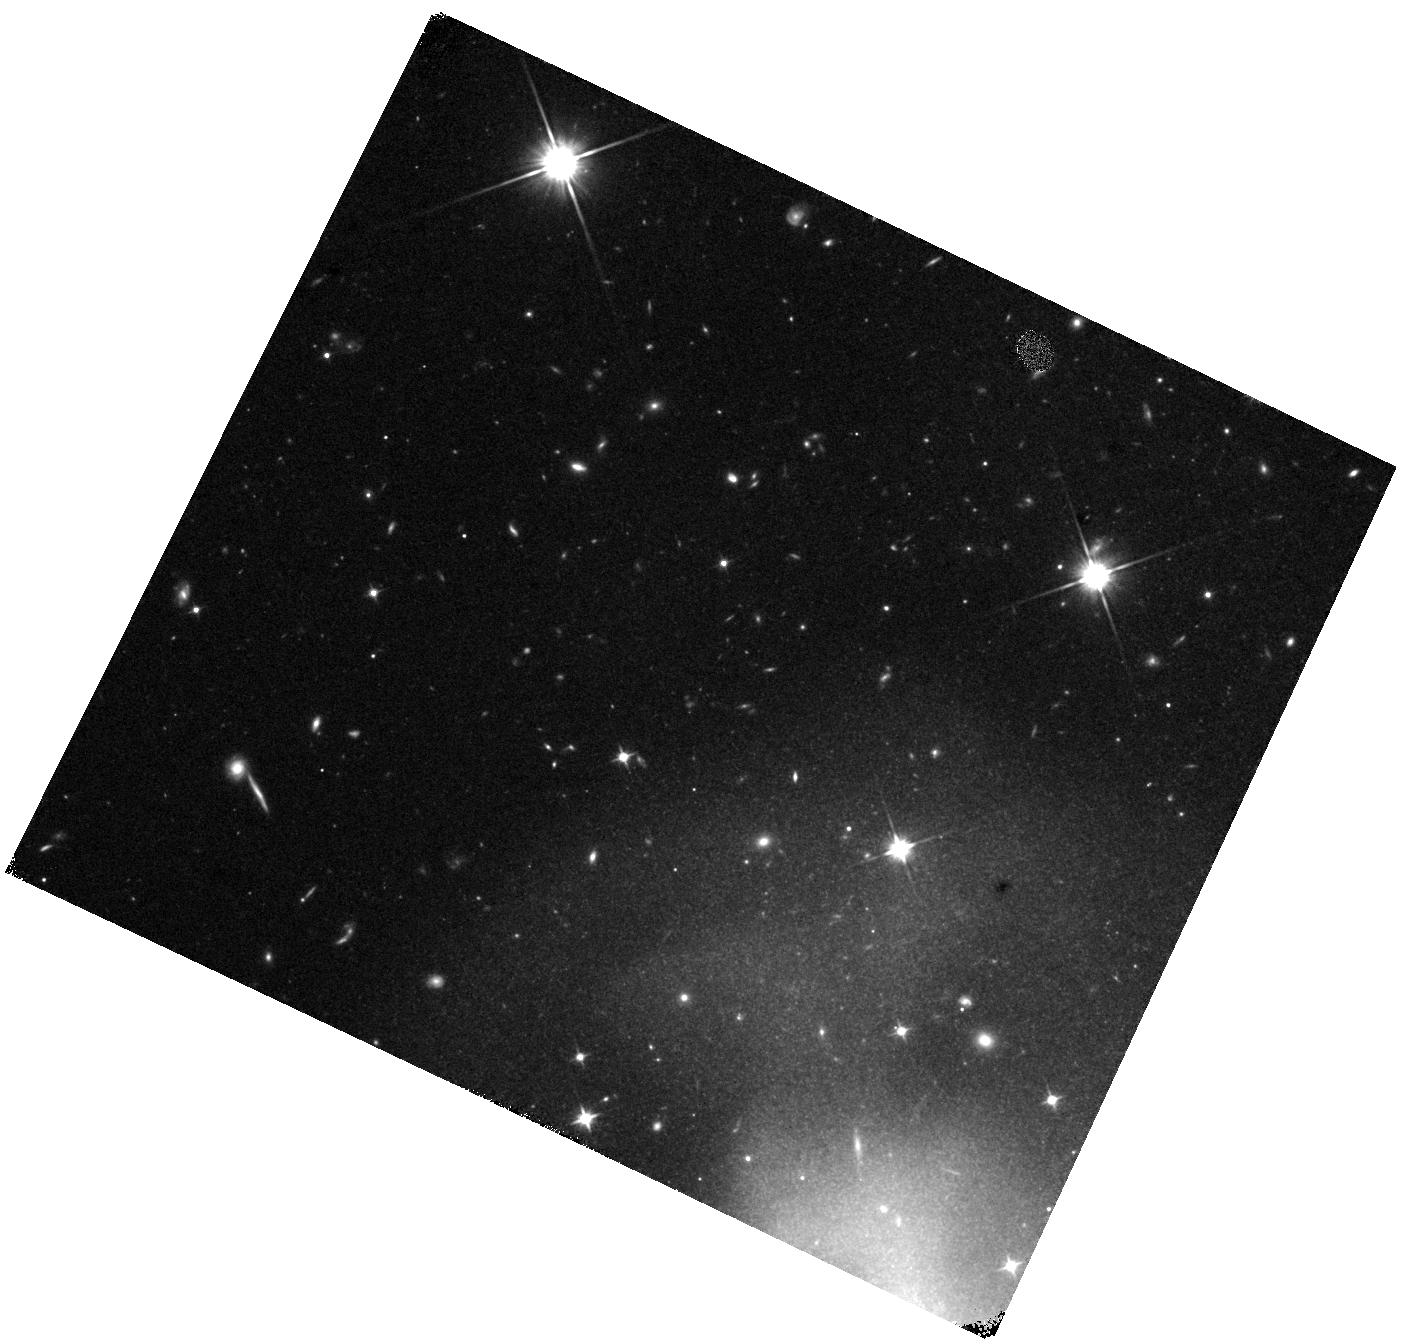
Target: SN-2023BEE
Instrument: WFC3/IR
Filter: F110W
Exposure: 15 min
Observation ID: hst_18018_03_wfc3_ir_f110w_ifo703

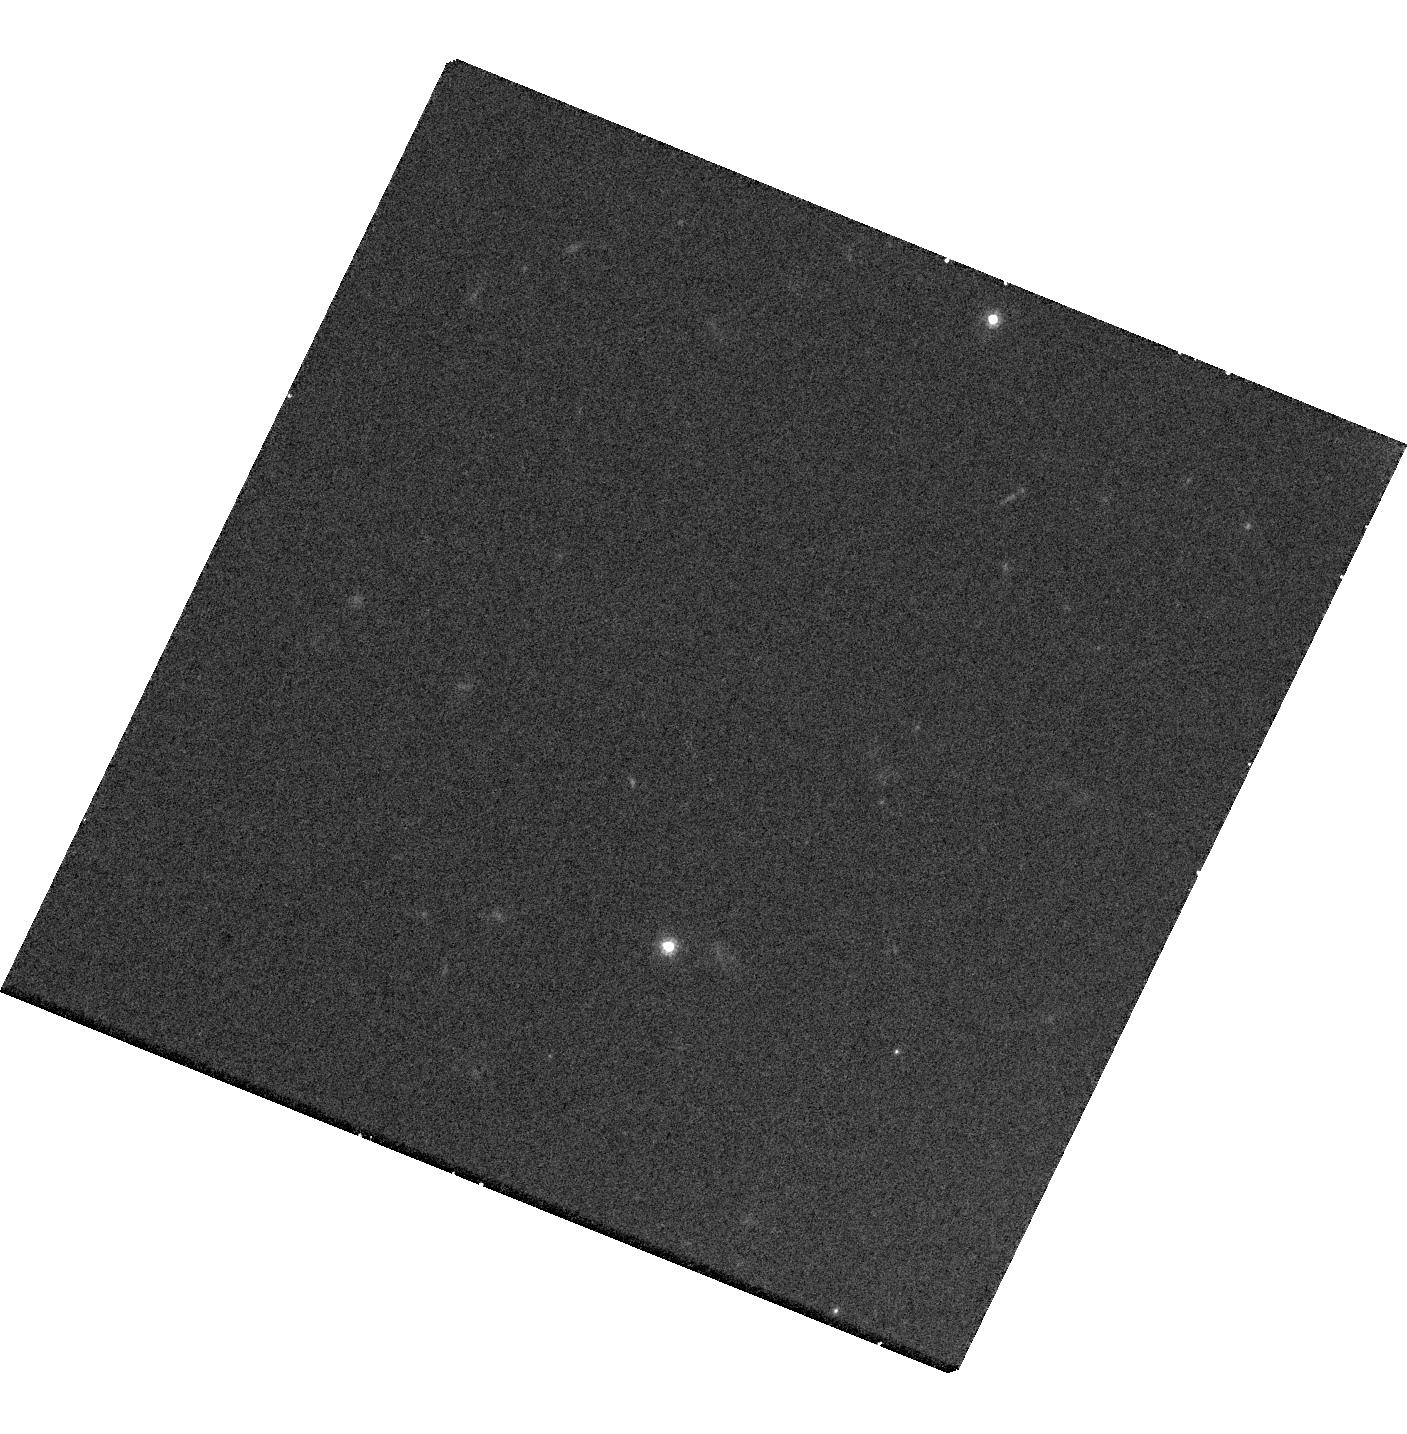
Target: SN-2023BEE
Instrument: WFC3/UVIS
Filter: F814W
Exposure: 21 min
Observation ID: hst_18018_03_wfc3_uvis_f814w_ifo703

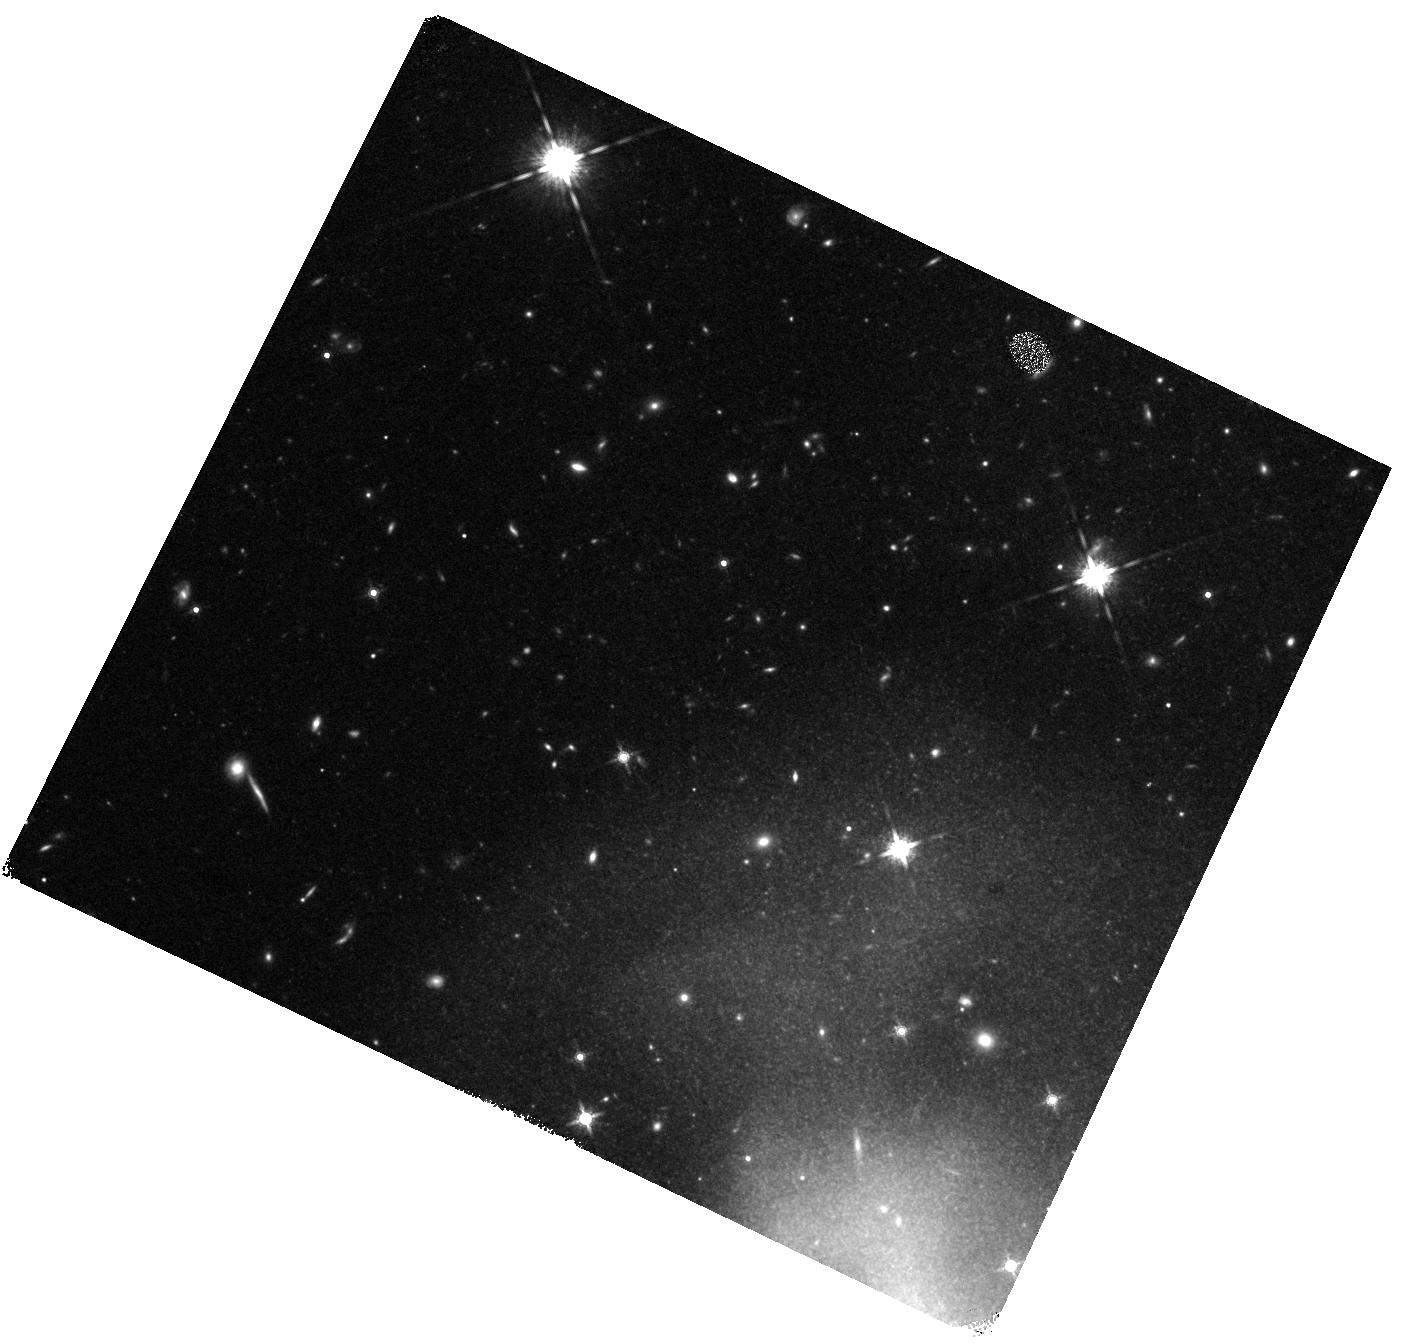
Target: SN-2023BEE
Instrument: WFC3/IR
Filter: F160W
Exposure: 22 min
Observation ID: hst_18018_03_wfc3_ir_f160w_ifo703

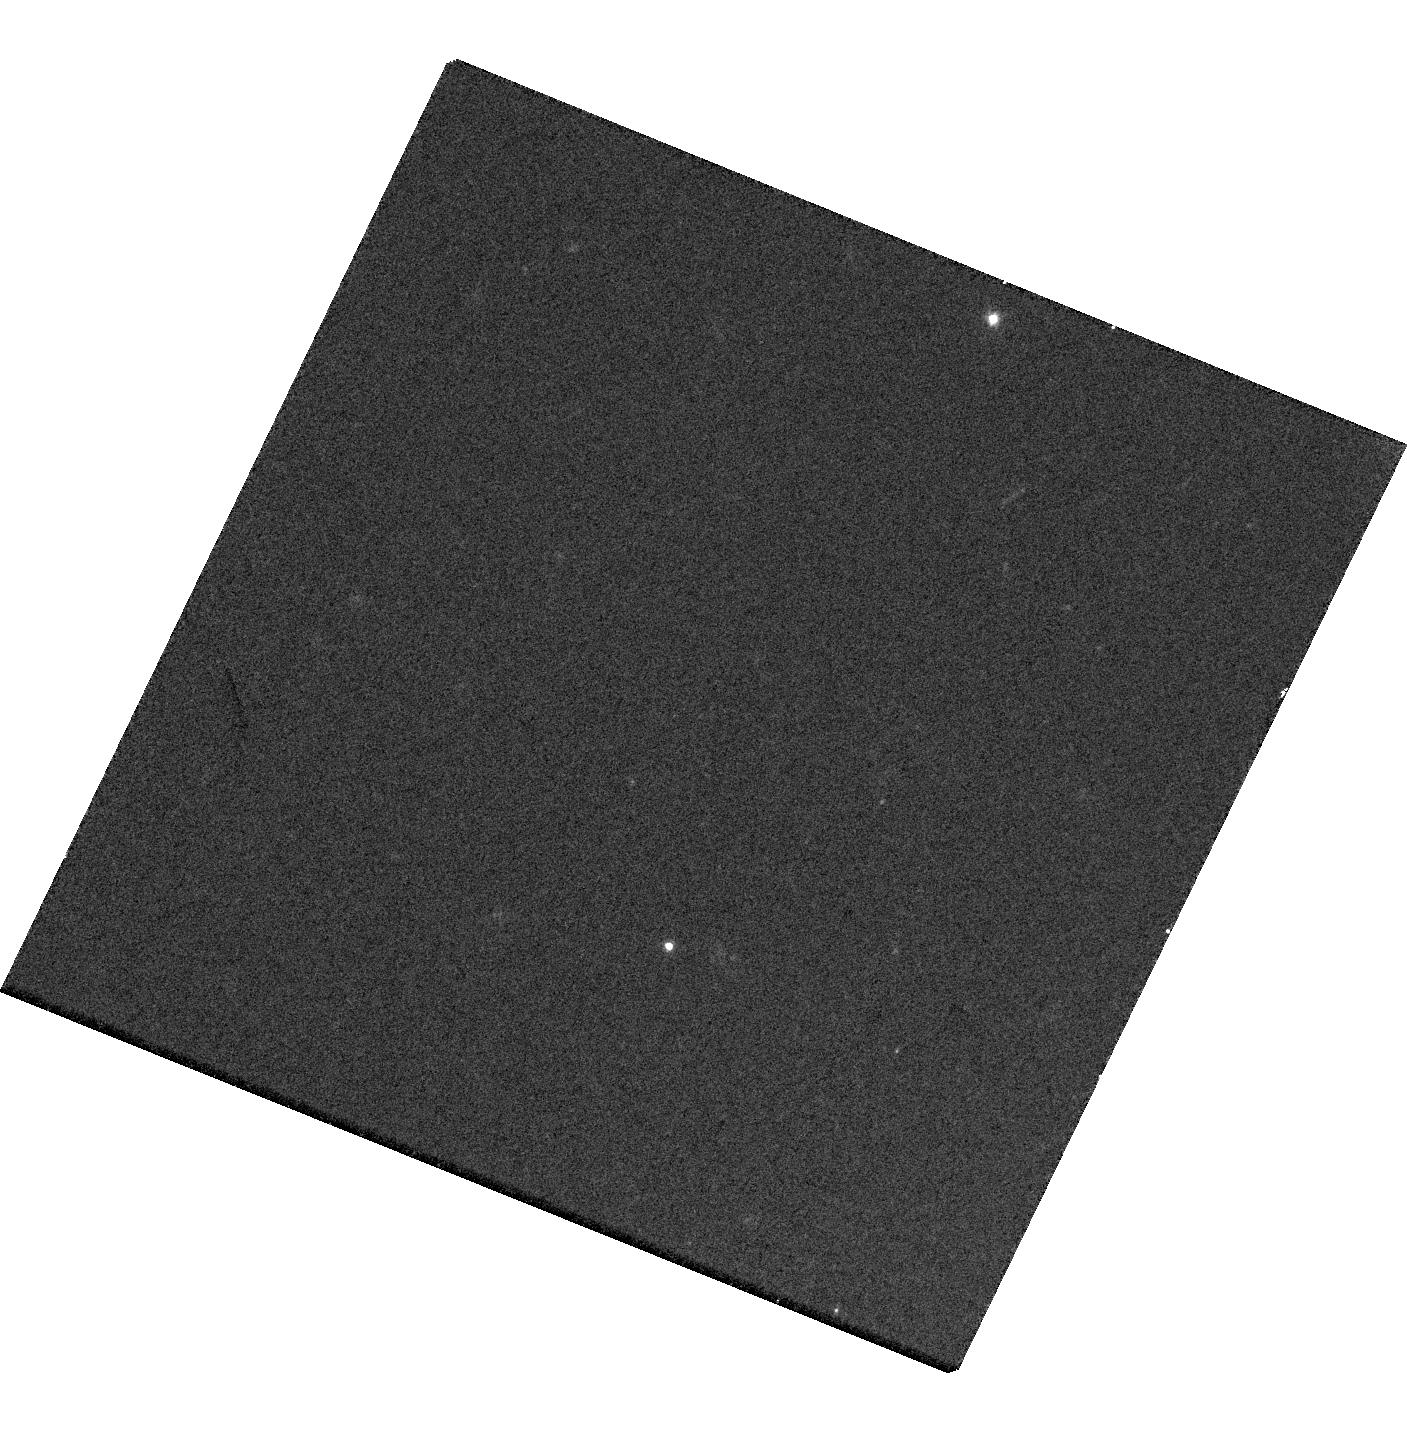
Target: SN-2023BEE
Instrument: WFC3/UVIS
Filter: F606W
Exposure: 10 min
Observation ID: hst_18018_03_wfc3_uvis_f606w_ifo703

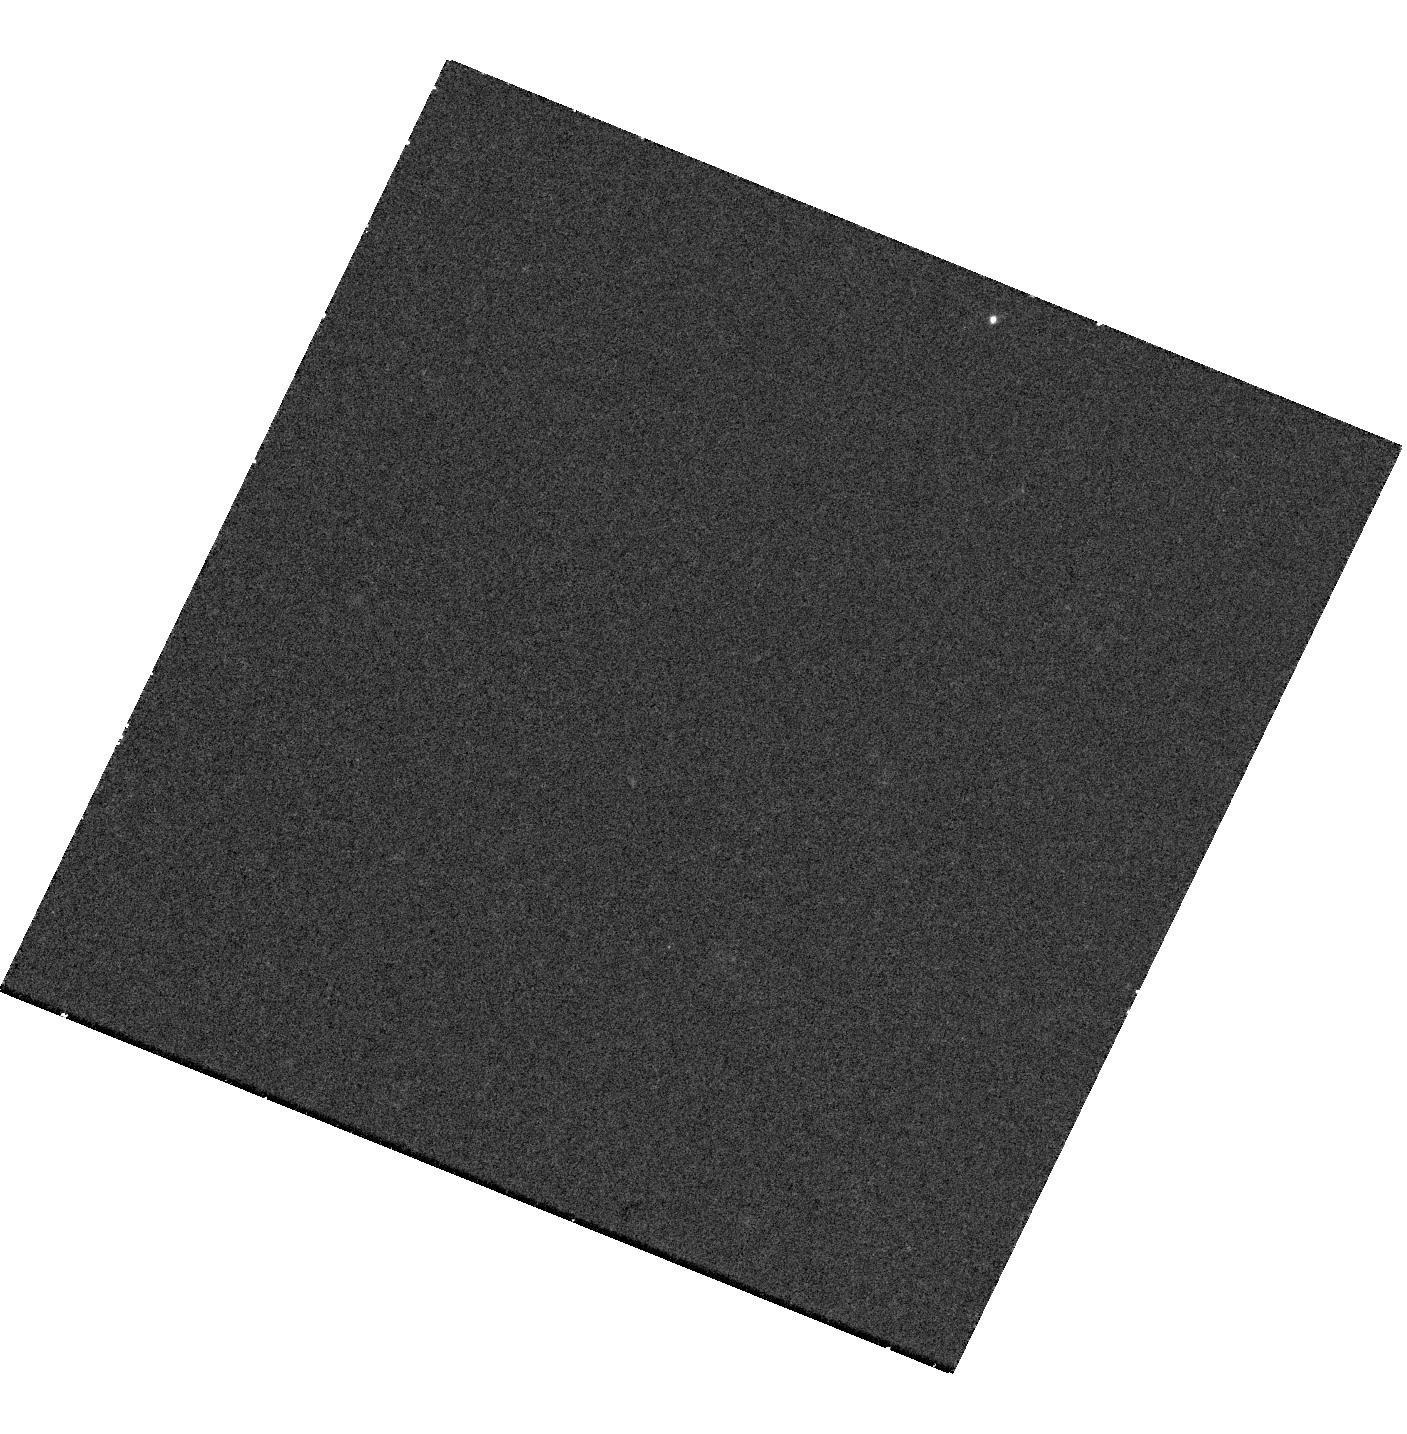
Target: SN-2023BEE
Instrument: WFC3/UVIS
Filter: F336W
Exposure: 38 min
Observation ID: hst_18018_03_wfc3_uvis_f336w_ifo703

Phoenix from the Ashes: Searching for Surviving Companions to SN~2023bee with early excess (PI: Wang, Qinan)

Despite their important role in modern cosmology, the exact progenitor system of Type Ia supernovae (SNe Ia) remains elusive. The community has been trying to resolve this question in many indirect ways, but HST offers a unique opportunity to do so directly by observing a nearby SN Ia, SN 2023bee. This supernova has an early excess flux that could be due to the interaction between the SN ejecta and a non-degenerate companion. If observed, this would be the first direct detection of the single-degenerate SN Ia progenitor channel. According to theoretical models, the surviving non-degenerate companion will be heated by SN ejecta and inflate, resulting in a significant increase in its luminosity. The late-time bolometric light curves of SNe Ia are also indicative of their isotope composition, and thus of their progenitor systems. HST, with its exquisite depth, resolution, and multi-band coverage from UV to NIR, is the only resource suitable for discovering these heated surviving companions and constraining the progenitor channels of SNe Ia. Using HST to observe SN 2023bee over three cycles, we will be able to confirm or exclude the existence of a non-degenerate companion in this system, and provide strong constraints on the progenitor system.